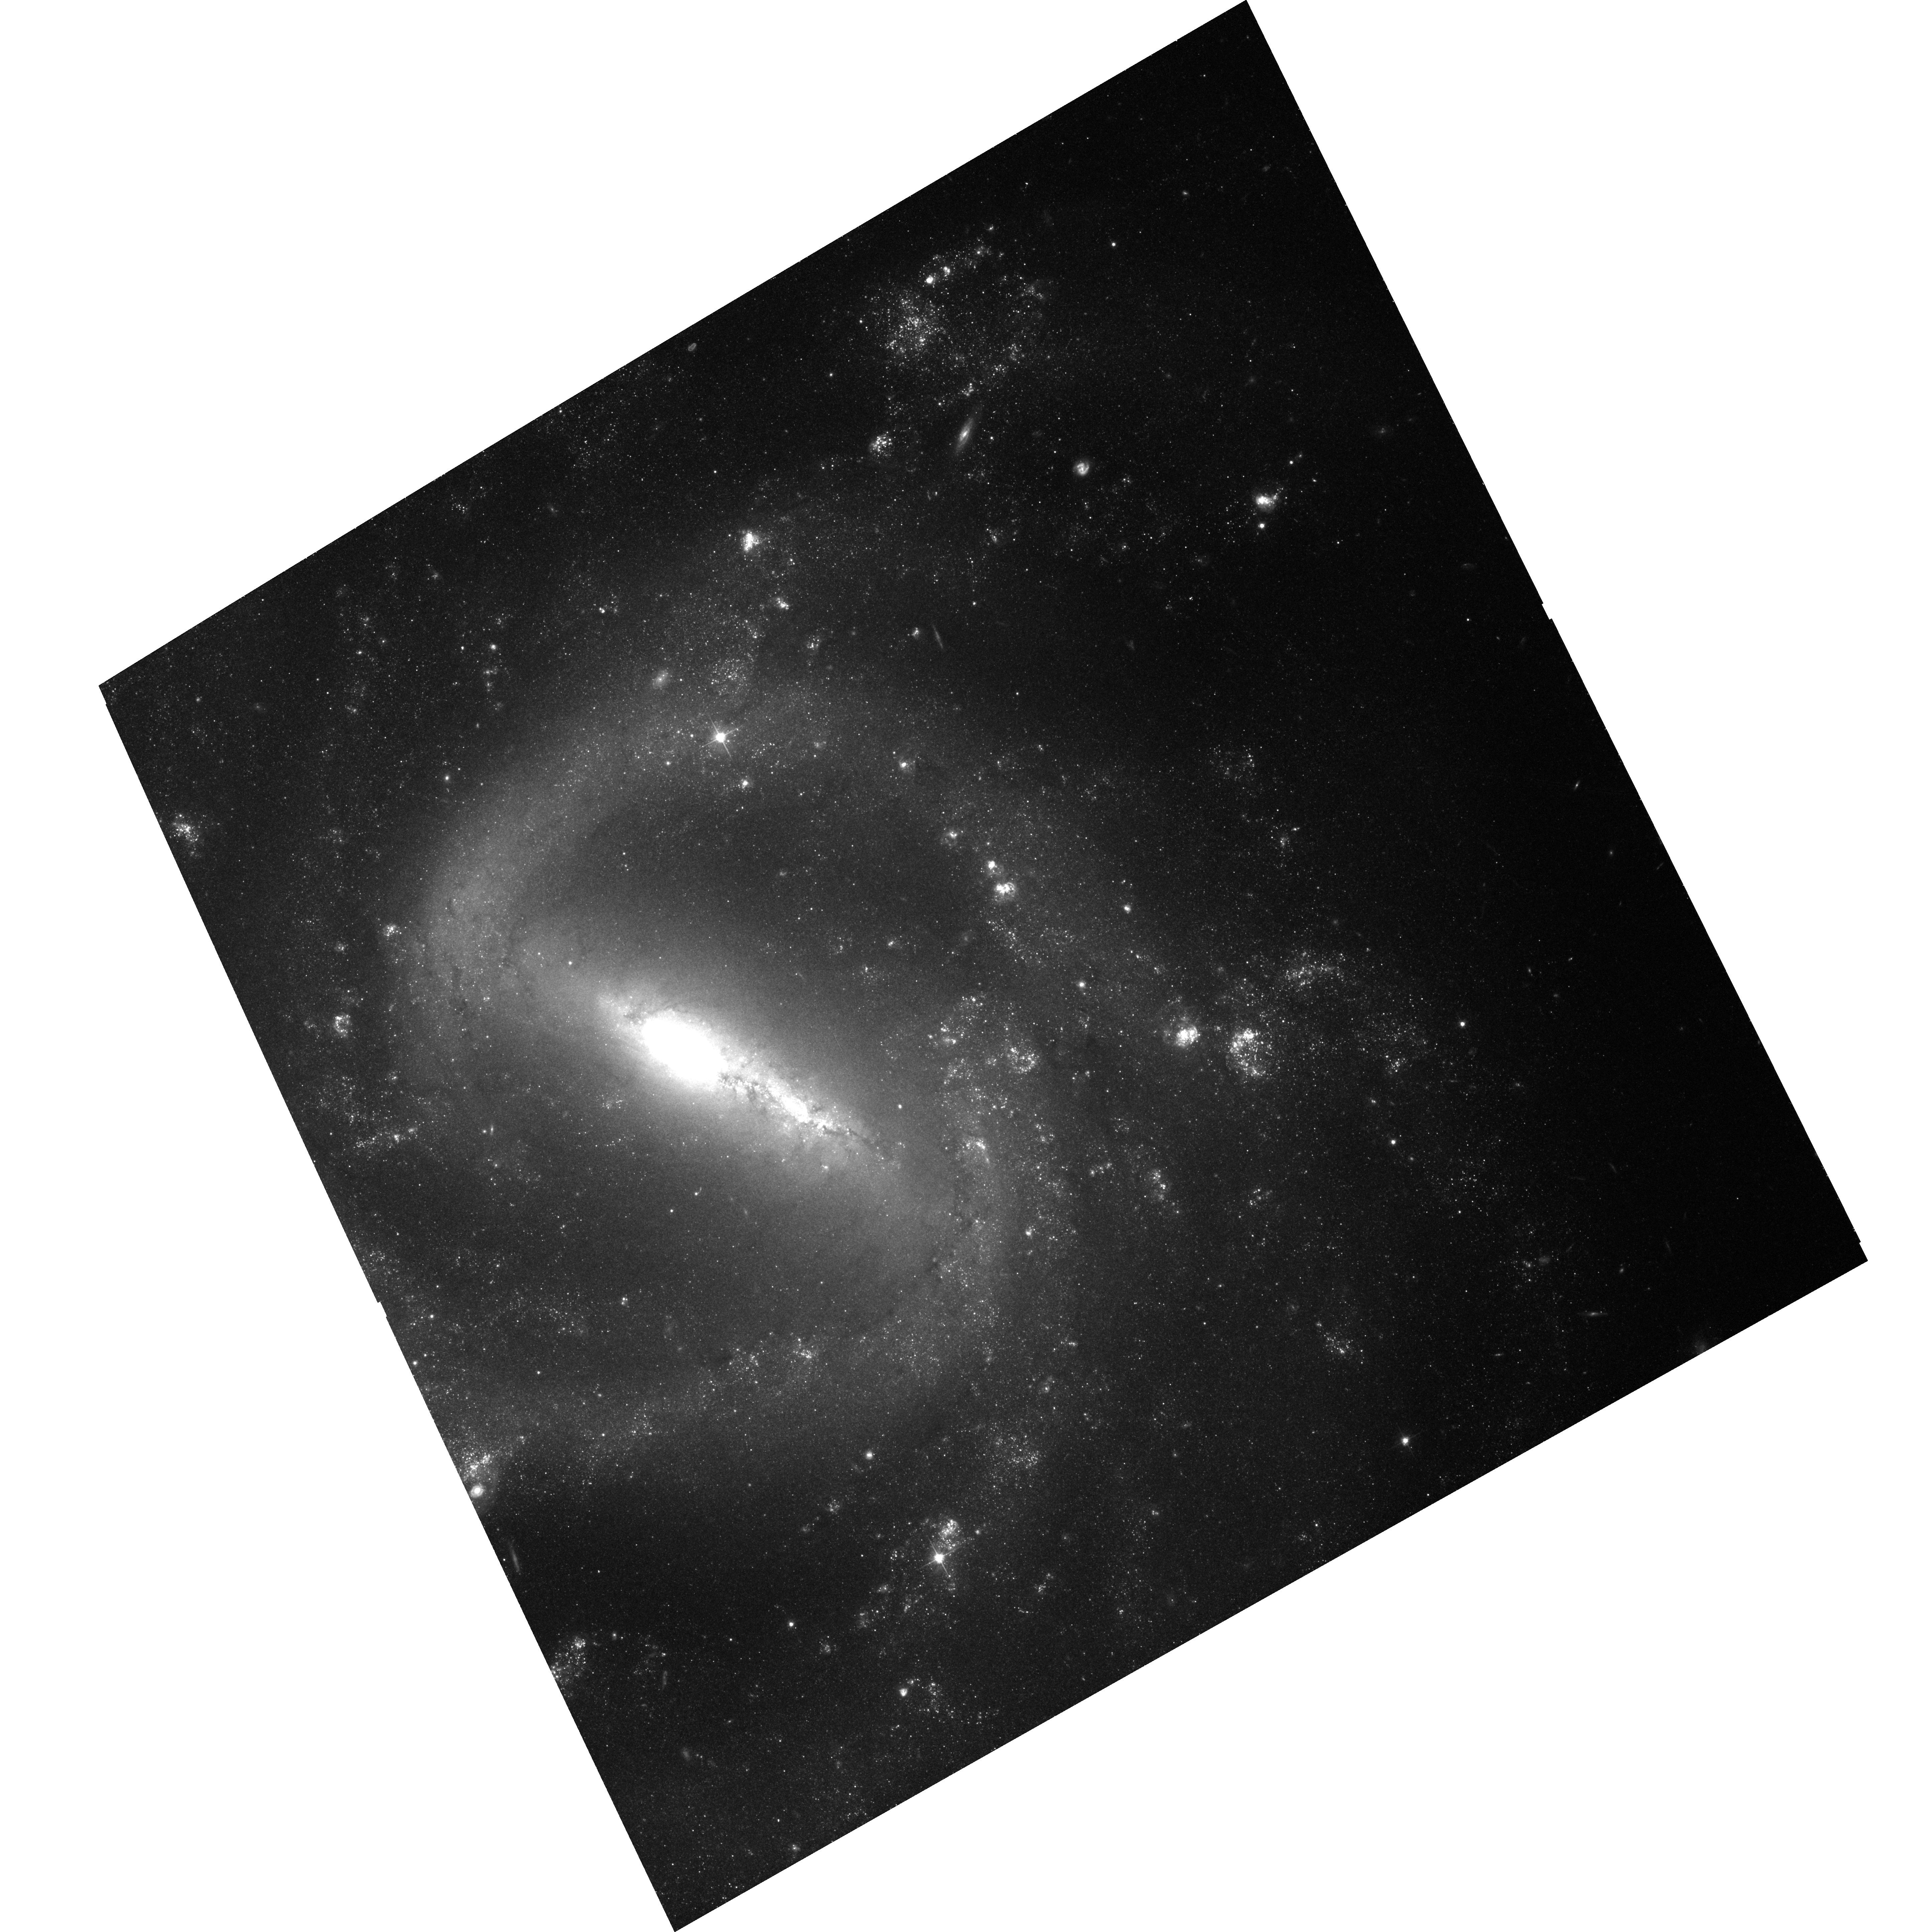
Target: NGC1073OFFSET
Instrument: ACS/WFC
Filter: F606W
Exposure: 37 min
Observation ID: hst_10001_02_acs_wfc_f606w_j8vo02

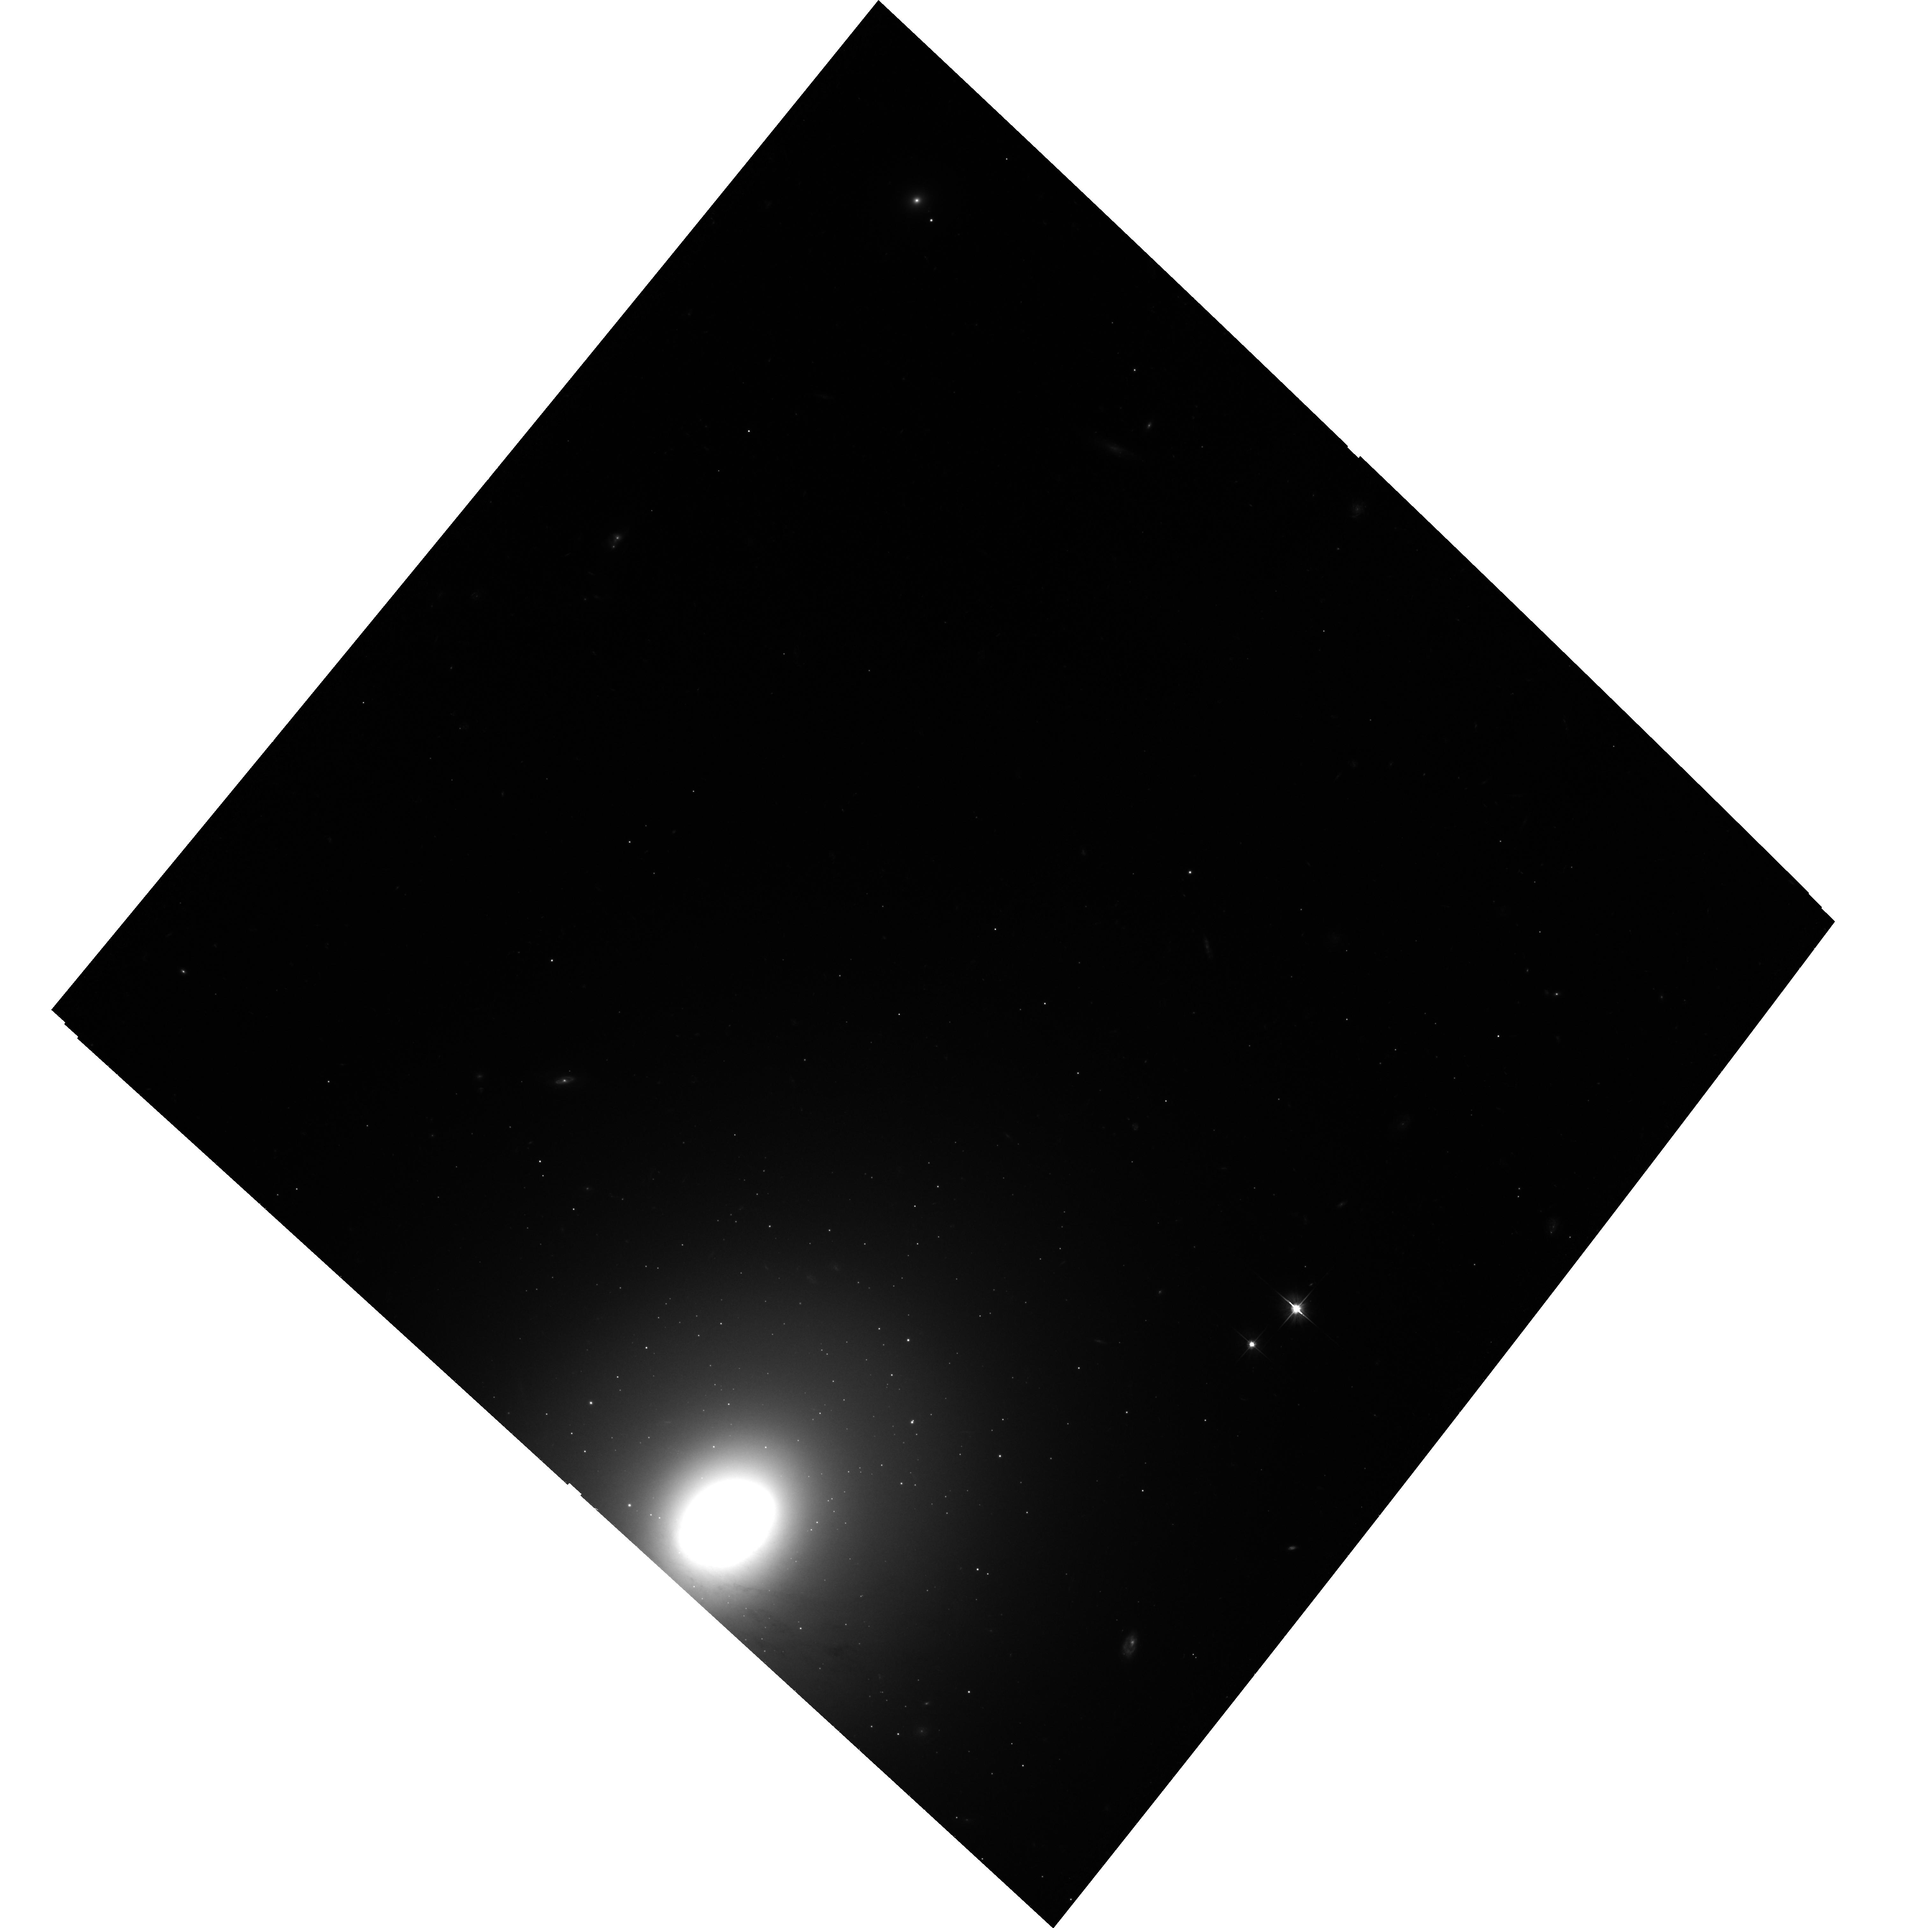
Target: NGC3998ULX
Instrument: ACS/WFC
Filter: F606W
Exposure: 36 min
Observation ID: hst_10001_01_acs_wfc_f606w_j8vo01

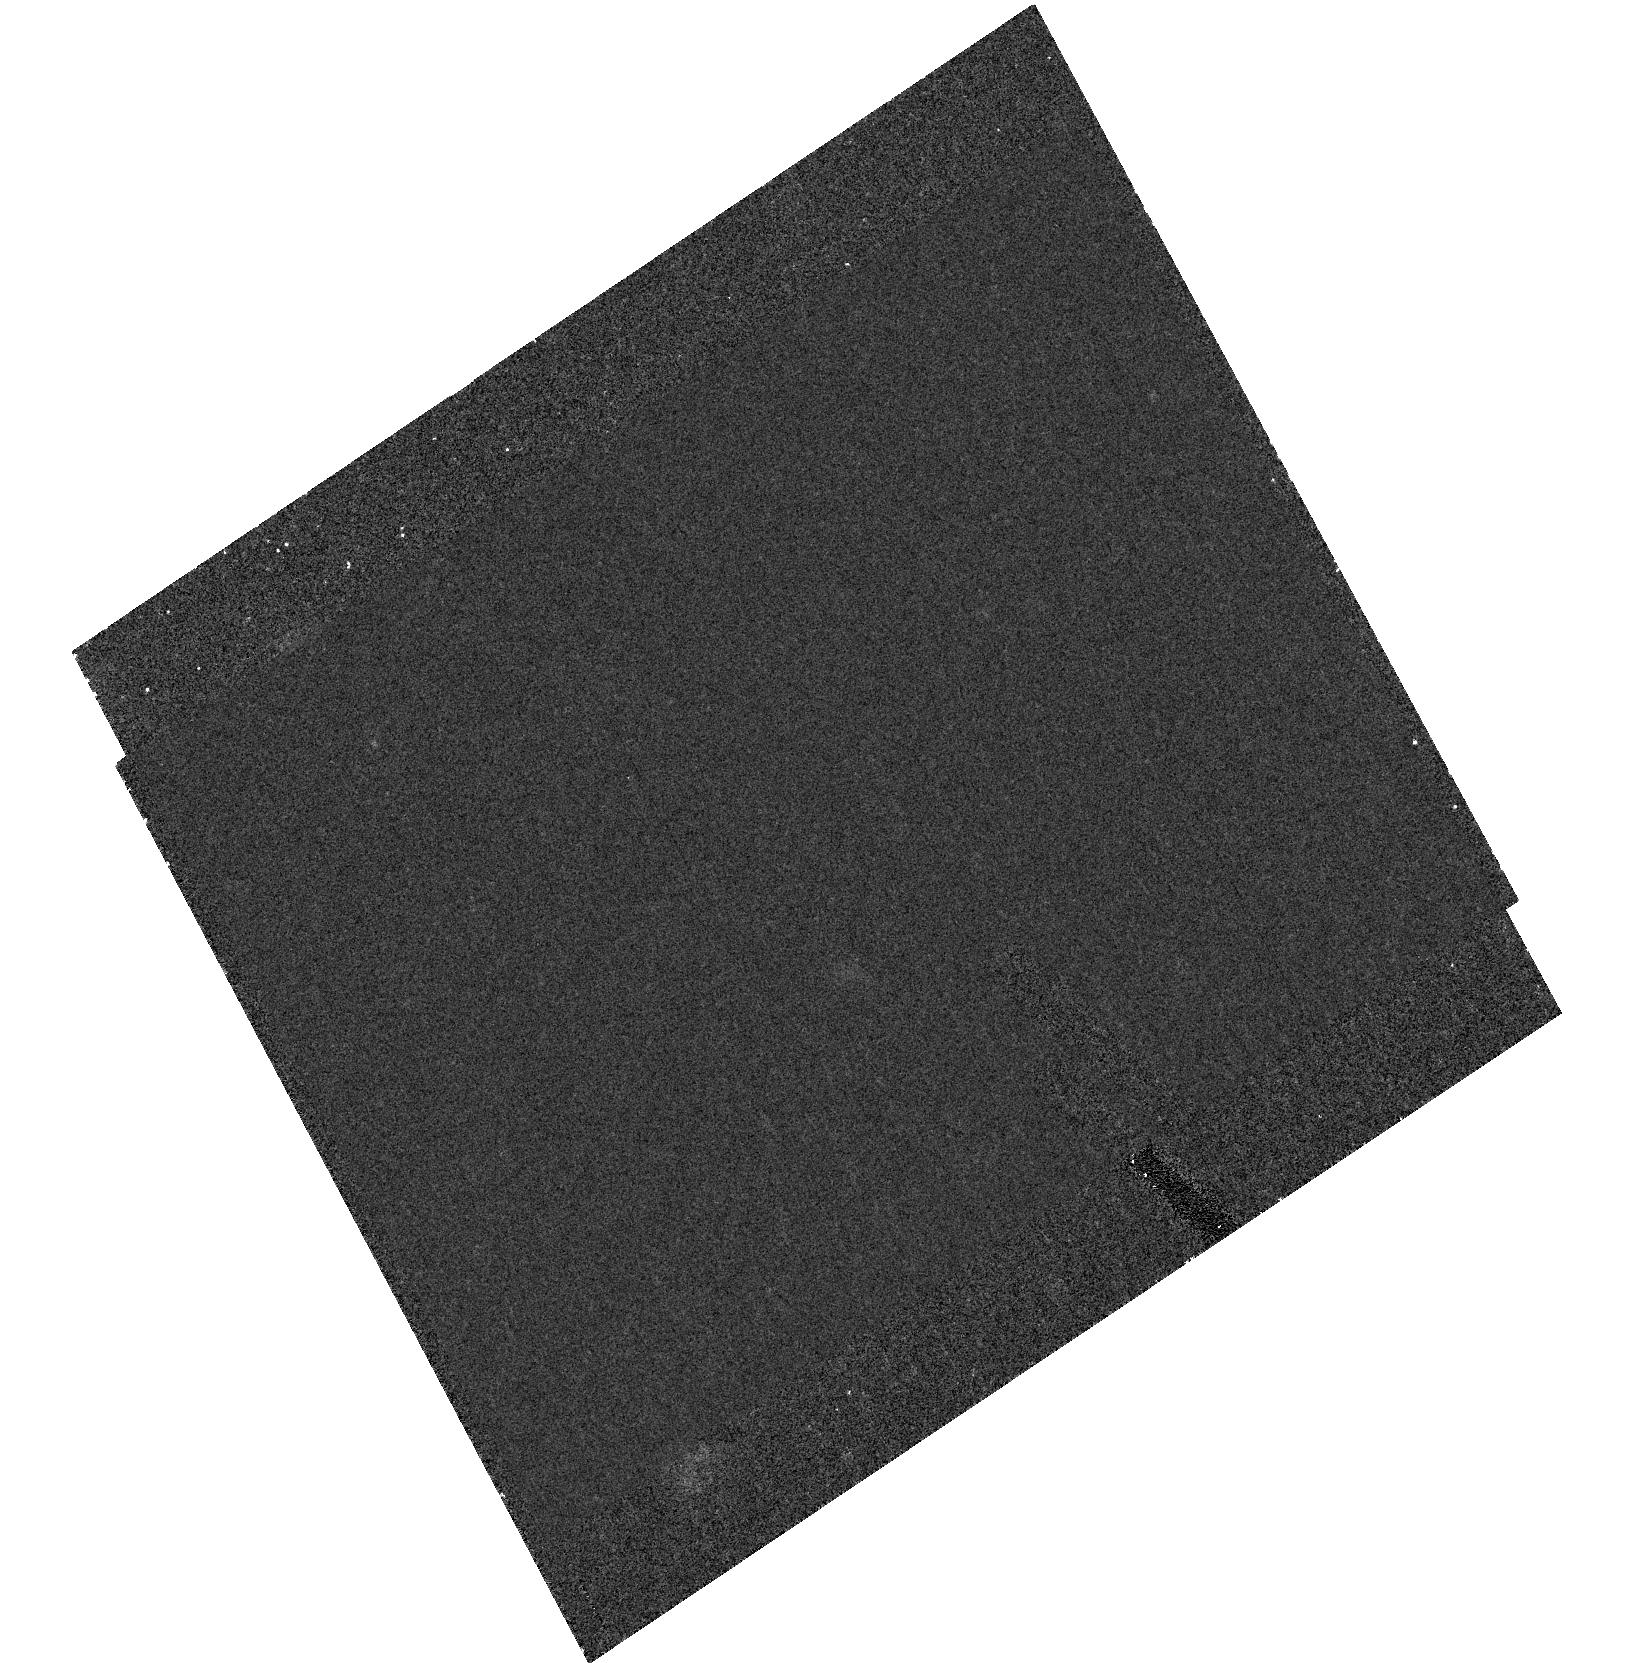
Target: field at RA 40.910°, Dec 1.383°
Instrument: ACS/HRC
Filter: F555W
Exposure: 30 min
Observation ID: hst_10001_02_acs_hrc_f555w_j8vo02

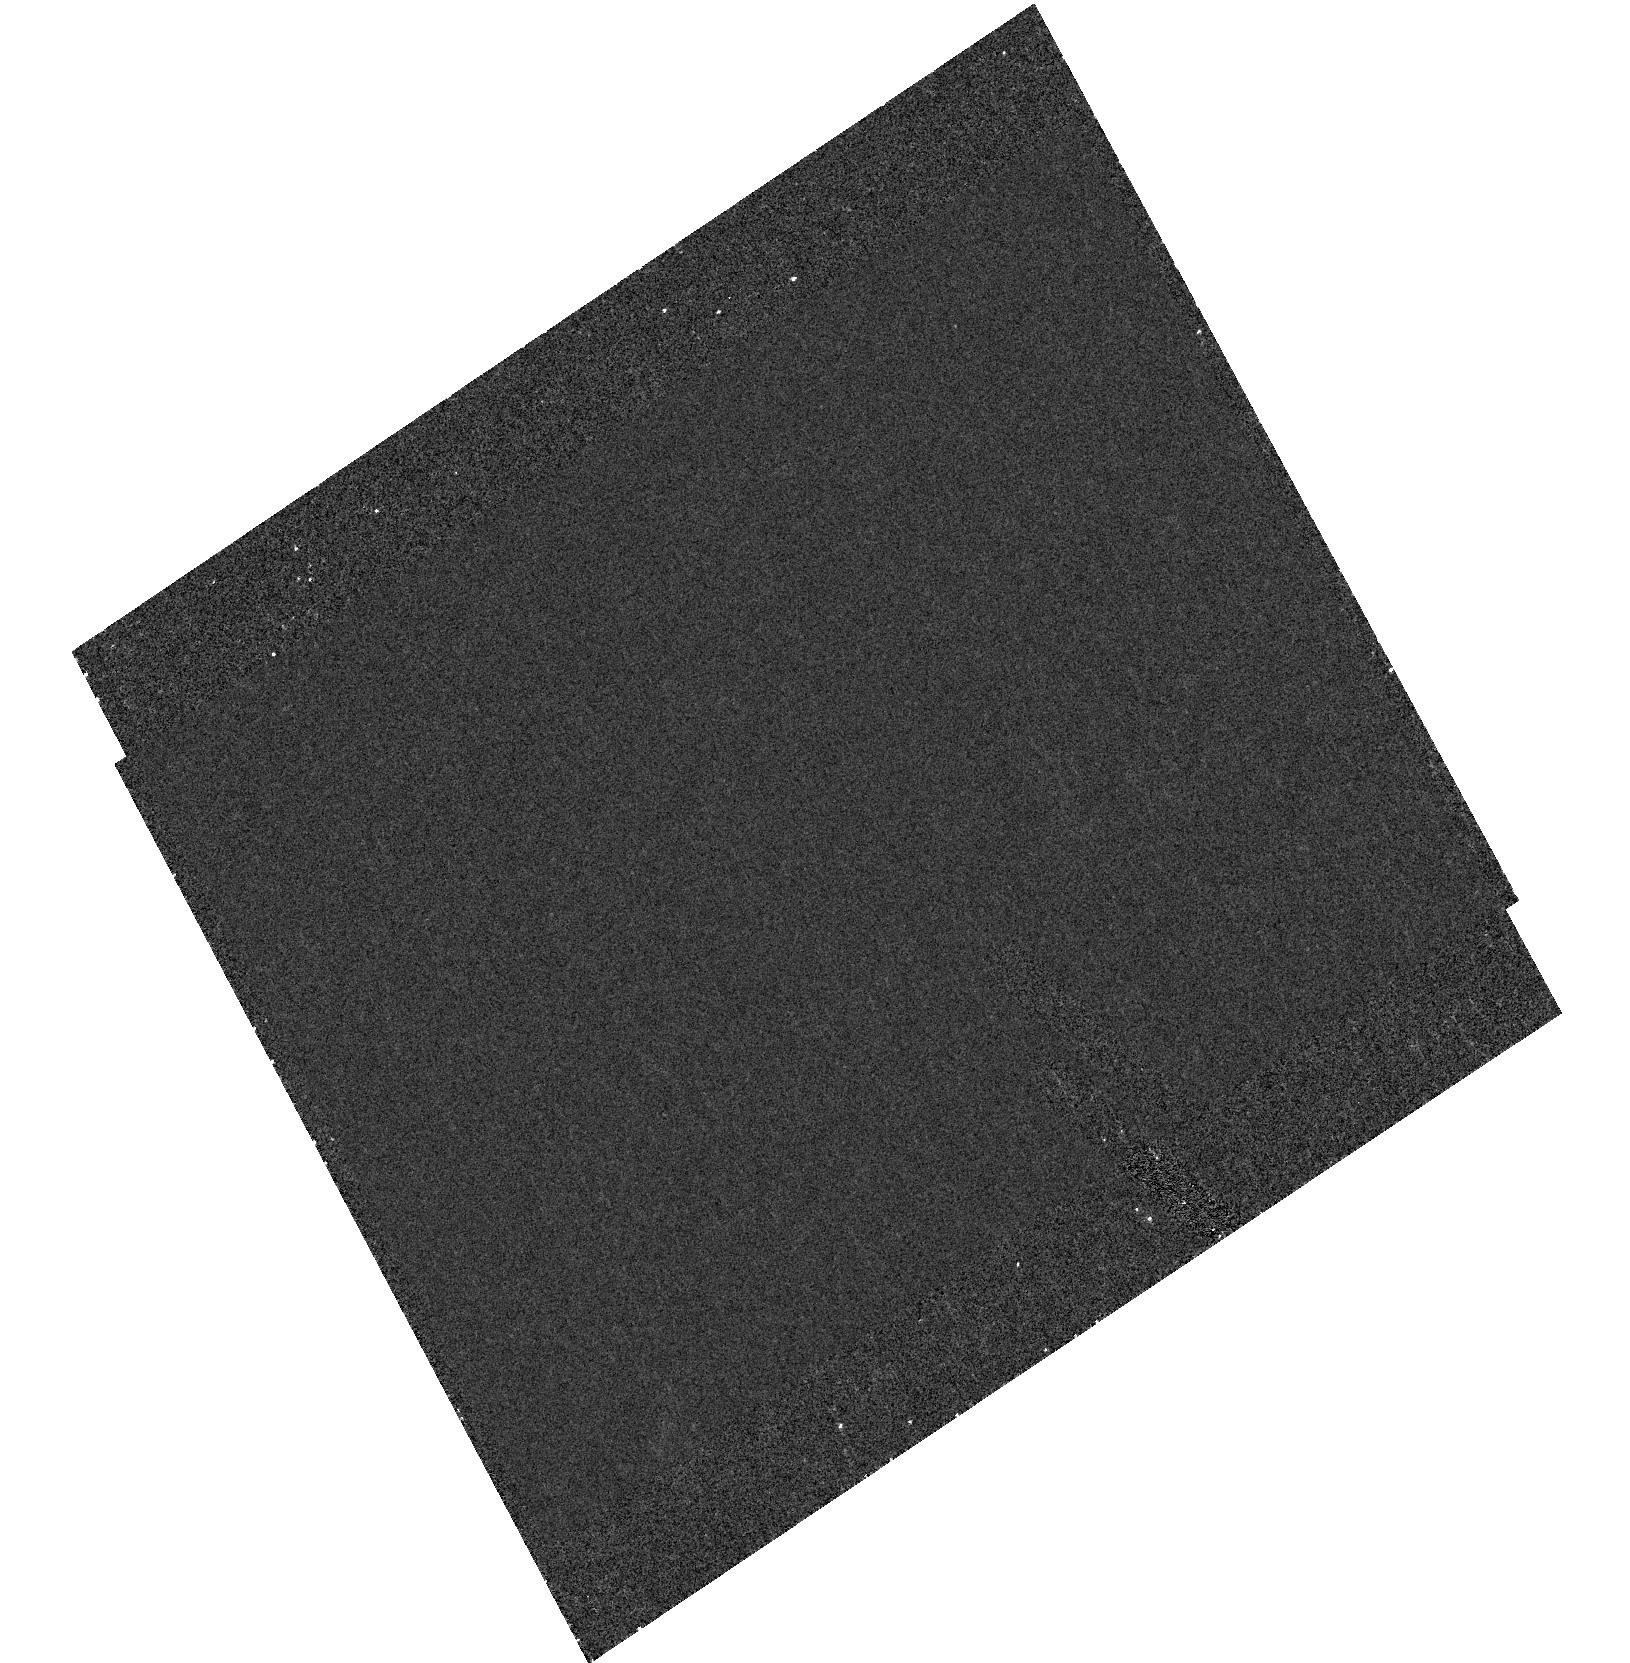
Target: field at RA 40.910°, Dec 1.383°
Instrument: ACS/HRC
Filter: F220W
Exposure: 29 min
Observation ID: hst_10001_02_acs_hrc_f220w_j8vo02

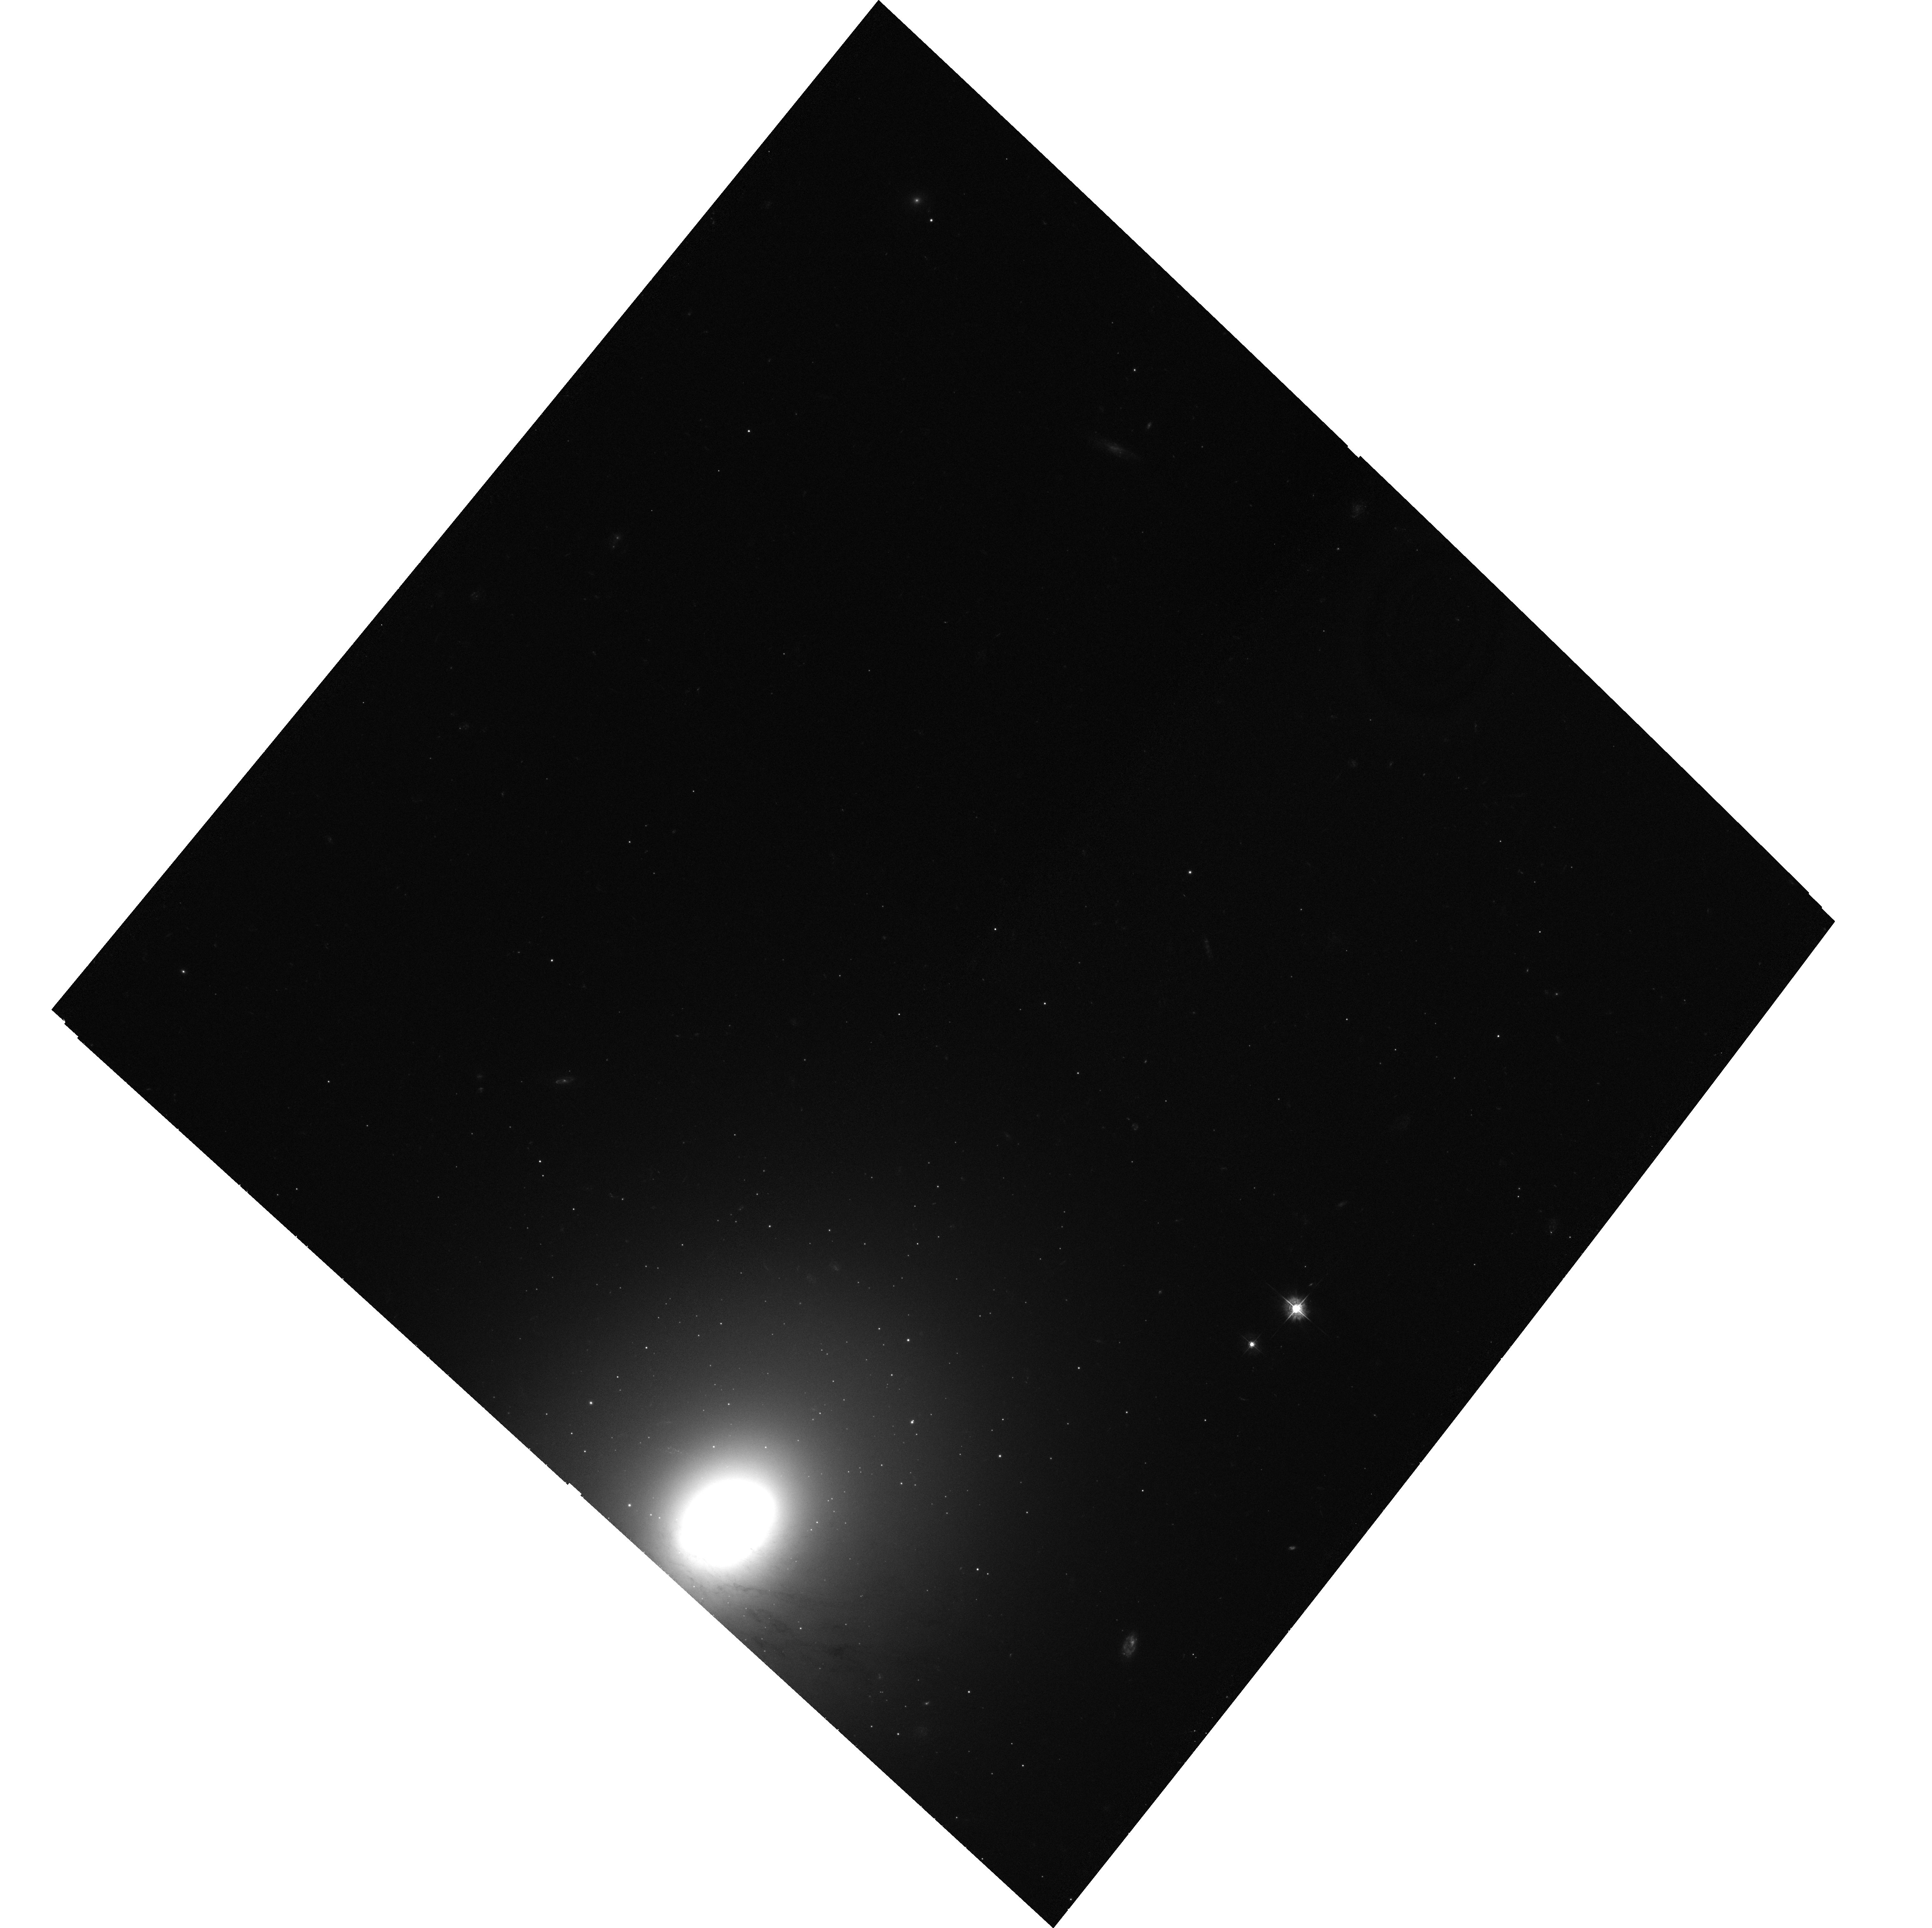
Target: NGC3998ULX
Instrument: ACS/WFC
Filter: F435W
Exposure: 34 min
Observation ID: hst_10001_01_acs_wfc_f435w_j8vo01

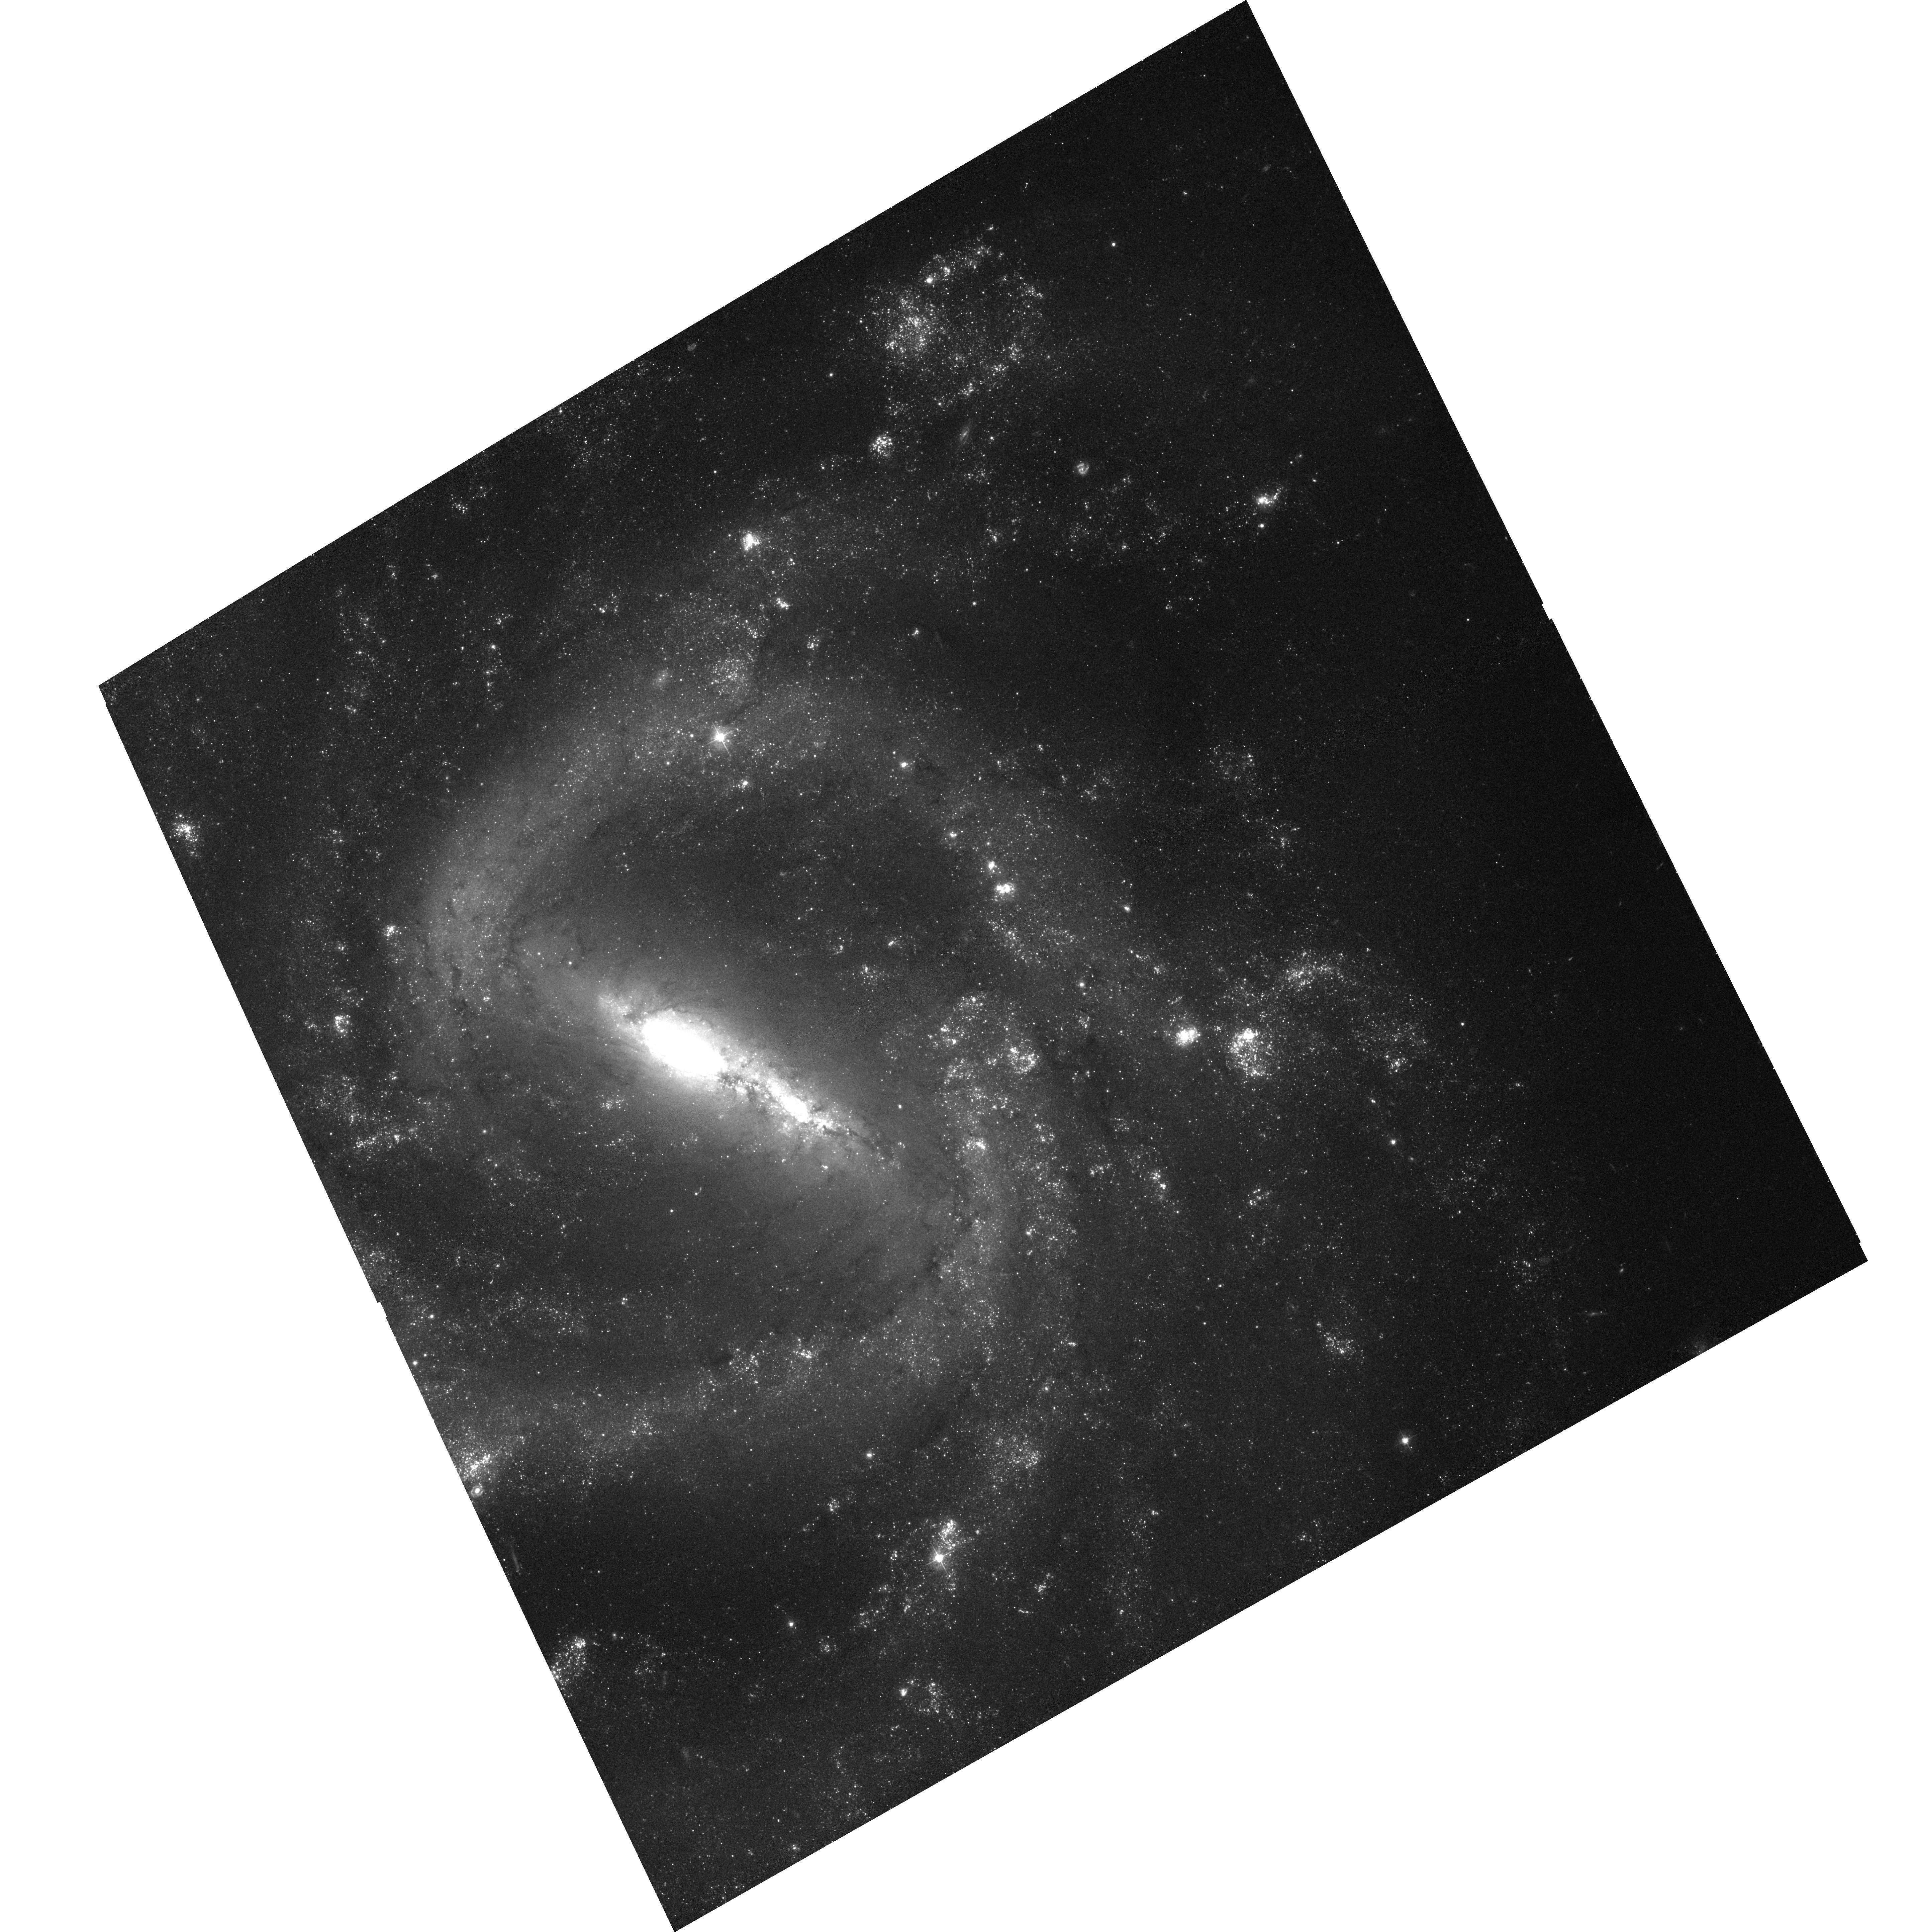
Target: NGC1073OFFSET
Instrument: ACS/WFC
Filter: F435W
Exposure: 36 min
Observation ID: hst_10001_02_acs_wfc_f435w_j8vo02

Locating Ultraluminous X-Ray Sources (PI: Kaaret, Philip)

We propose to observe ultraluminous X-ray sources which are located near objects bright both in the X-rays and the optical using Chandra and HST. The presence of these reference objects will allow us to tie the x-ray and optical references frames and achieve 0.1-0.2 arcsecond relative position accuracy in searching for optical counterparts to the ultraluminous x-ray sources. This will be a significant improvement over the accuracy previously obtained for most ULXs (limited by Chandra's absolute astrometry) and will should permit identification of individual counterparts.